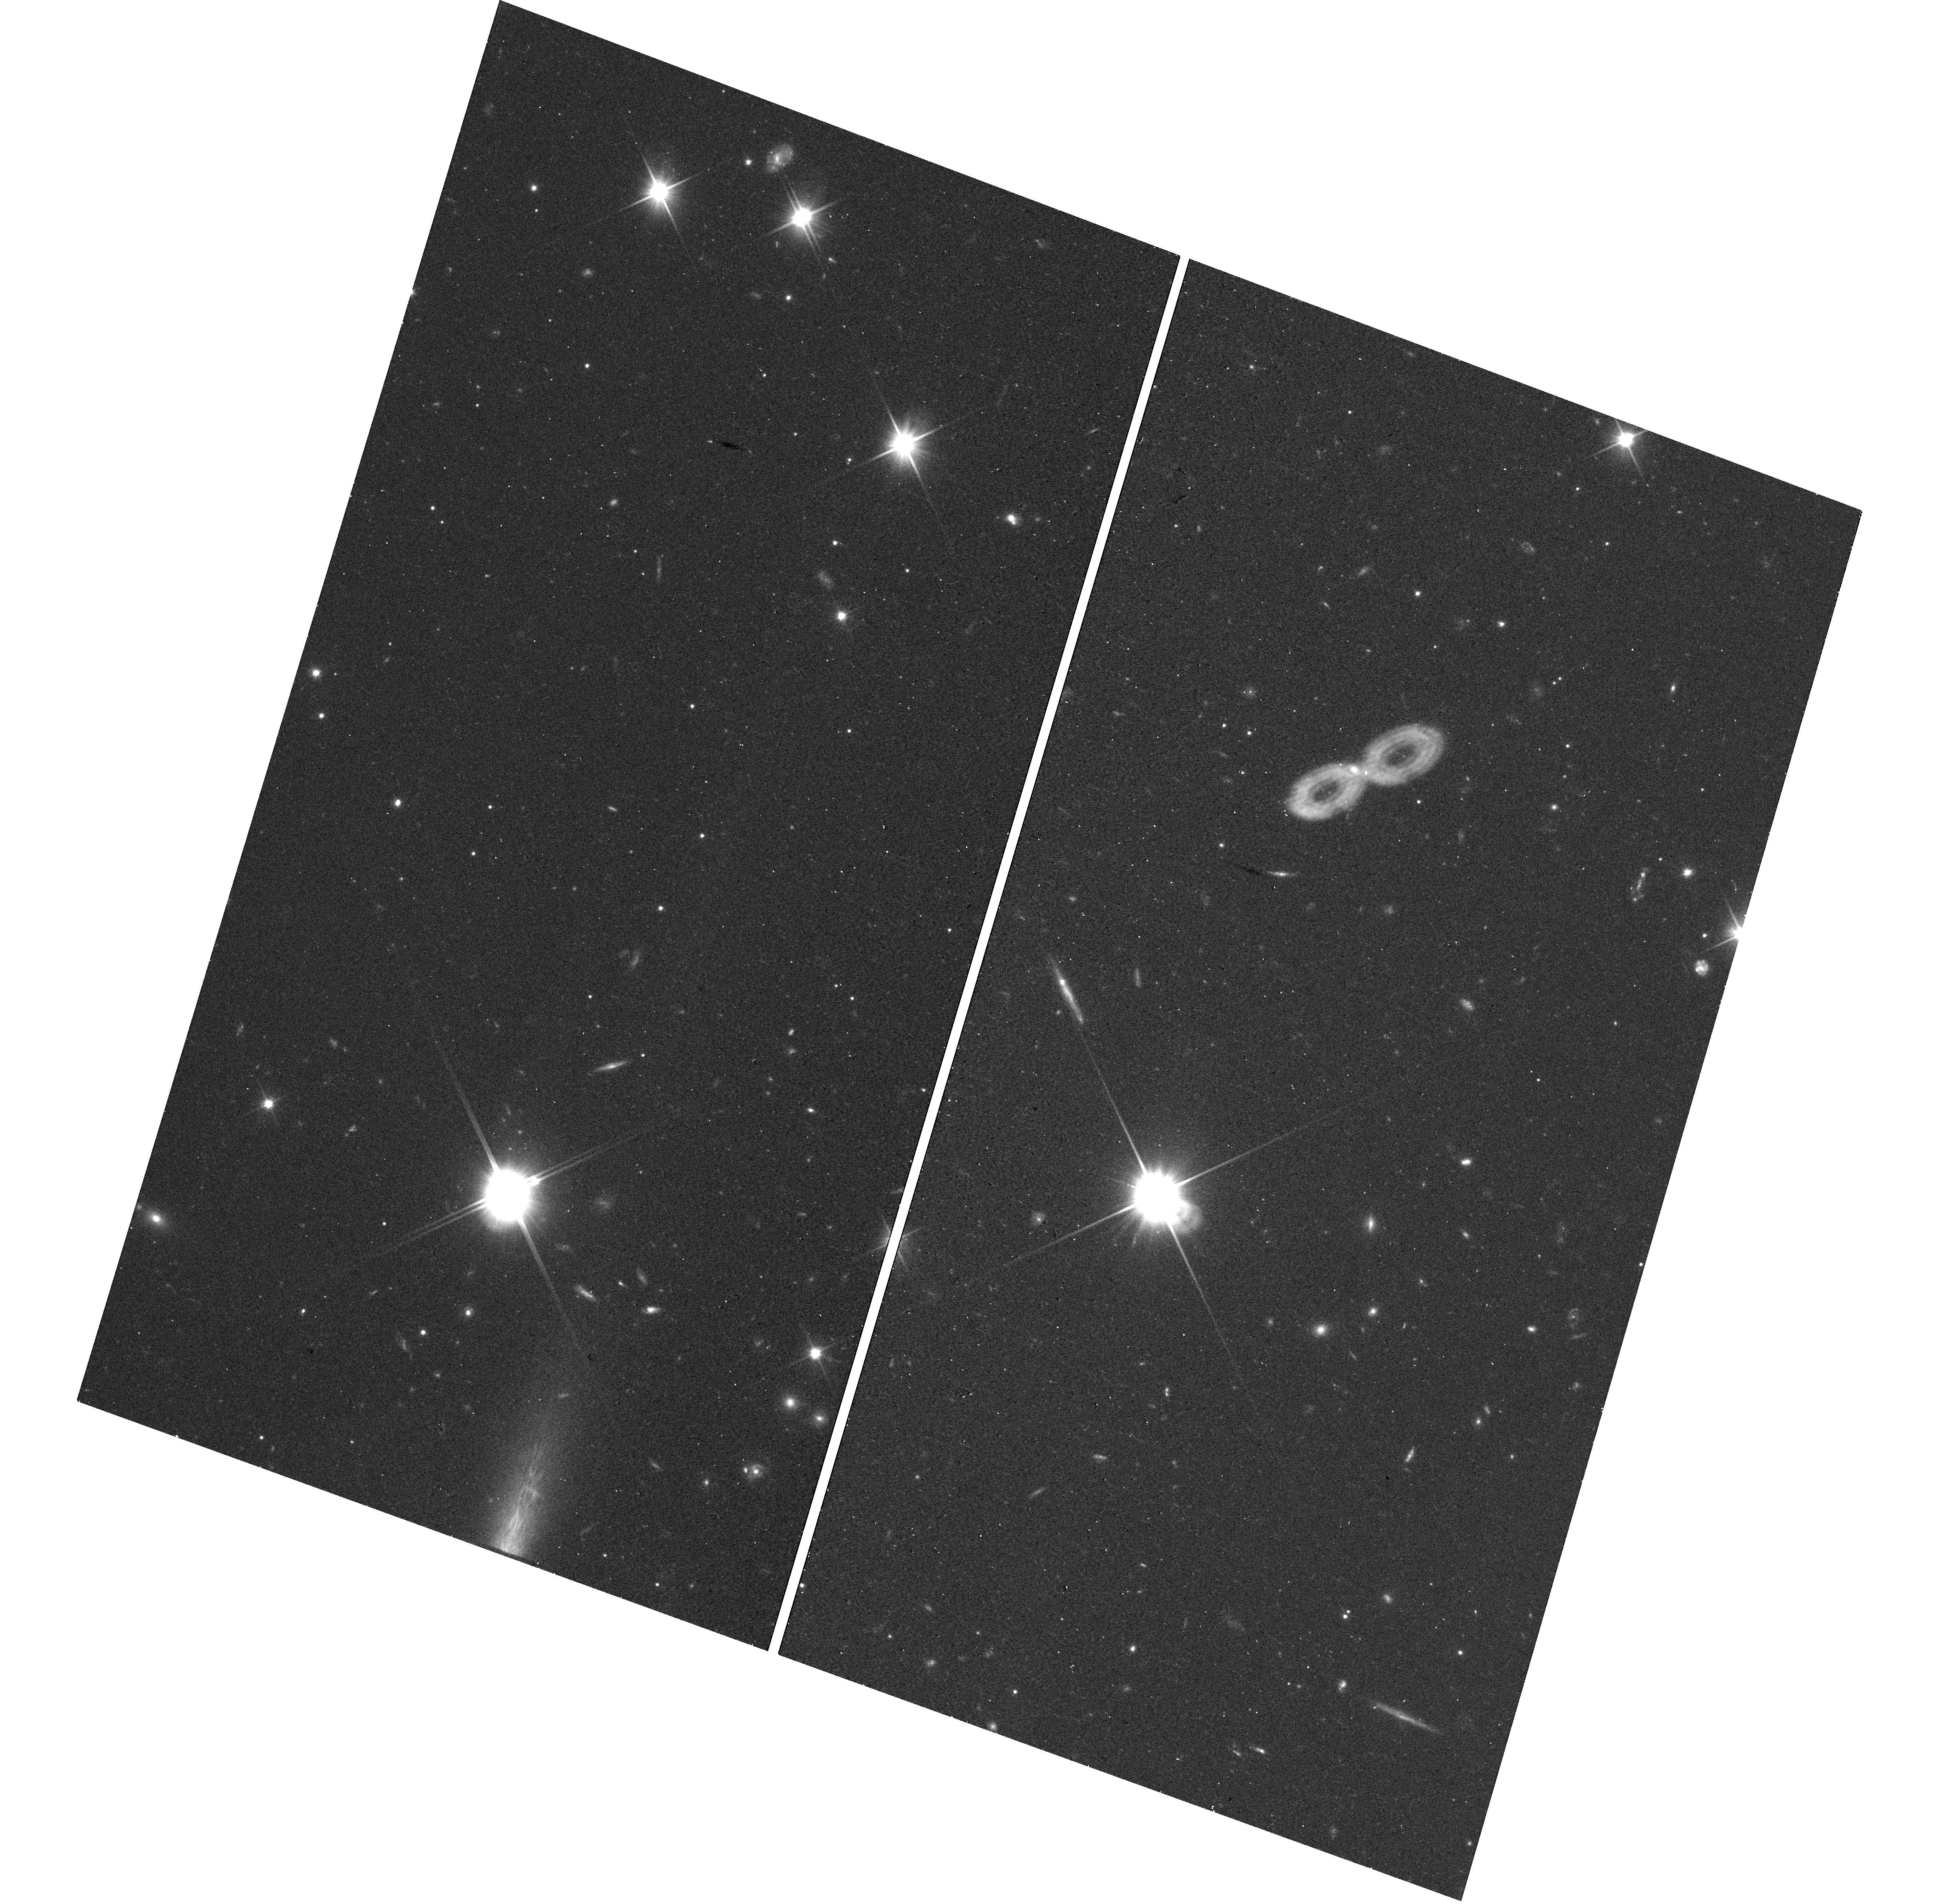
Target: GRB161219B
Instrument: WFC3/UVIS
Filter: F200LP
Exposure: 7 min
Observation ID: hst_14901_01_wfc3_uvis_f200lp_idec01

The UV behaviour of GRB 161219B/SN2016jca (PI: Levan, Andrew James)

The connection between long duration gamma-ray bursts and the stripped-envelope supernova is now secure, however, central questions remain about the nature of the supernovae and the power sources that drive them. Progress in these areas can be made through in-depth observations of nearby GRBs, in which the supernova light is sufficiently bright for detailed studies. However, such events are extremely rare, with only a handful of classical long-duration GRBs being found at z<0.2. Here we request observations of the recent GRB 161219B, and its supernova SN 2016jca. Utilising the unique ultraviolet capabilities of HST we will map the UV spectrum and its evolution with time. At a minimum, this will provide a route to tracking the afterglow and decomposing afterglow and supernova and host contributions -- diagnostics that ground-based observations alone struggle to achieve. However, our sensitive UV observations will also probe the UV properties of a GRB-SN for the first time, providing insight into the metal content of the progenitor, and crucially into the nature of the central engine, which may power the prompt emission of the burst, and continue to provide energy to event at much later times. Recent observations suggest that in extremum these engines may drive supernovae to exceptional luminosities (the so-called superluminous supernovae) and provide a link between the most powerful explosions in the Universe. Our observations may offer the route to identifying such an engine at work in a lower luminosity supernova, solidifying this link.